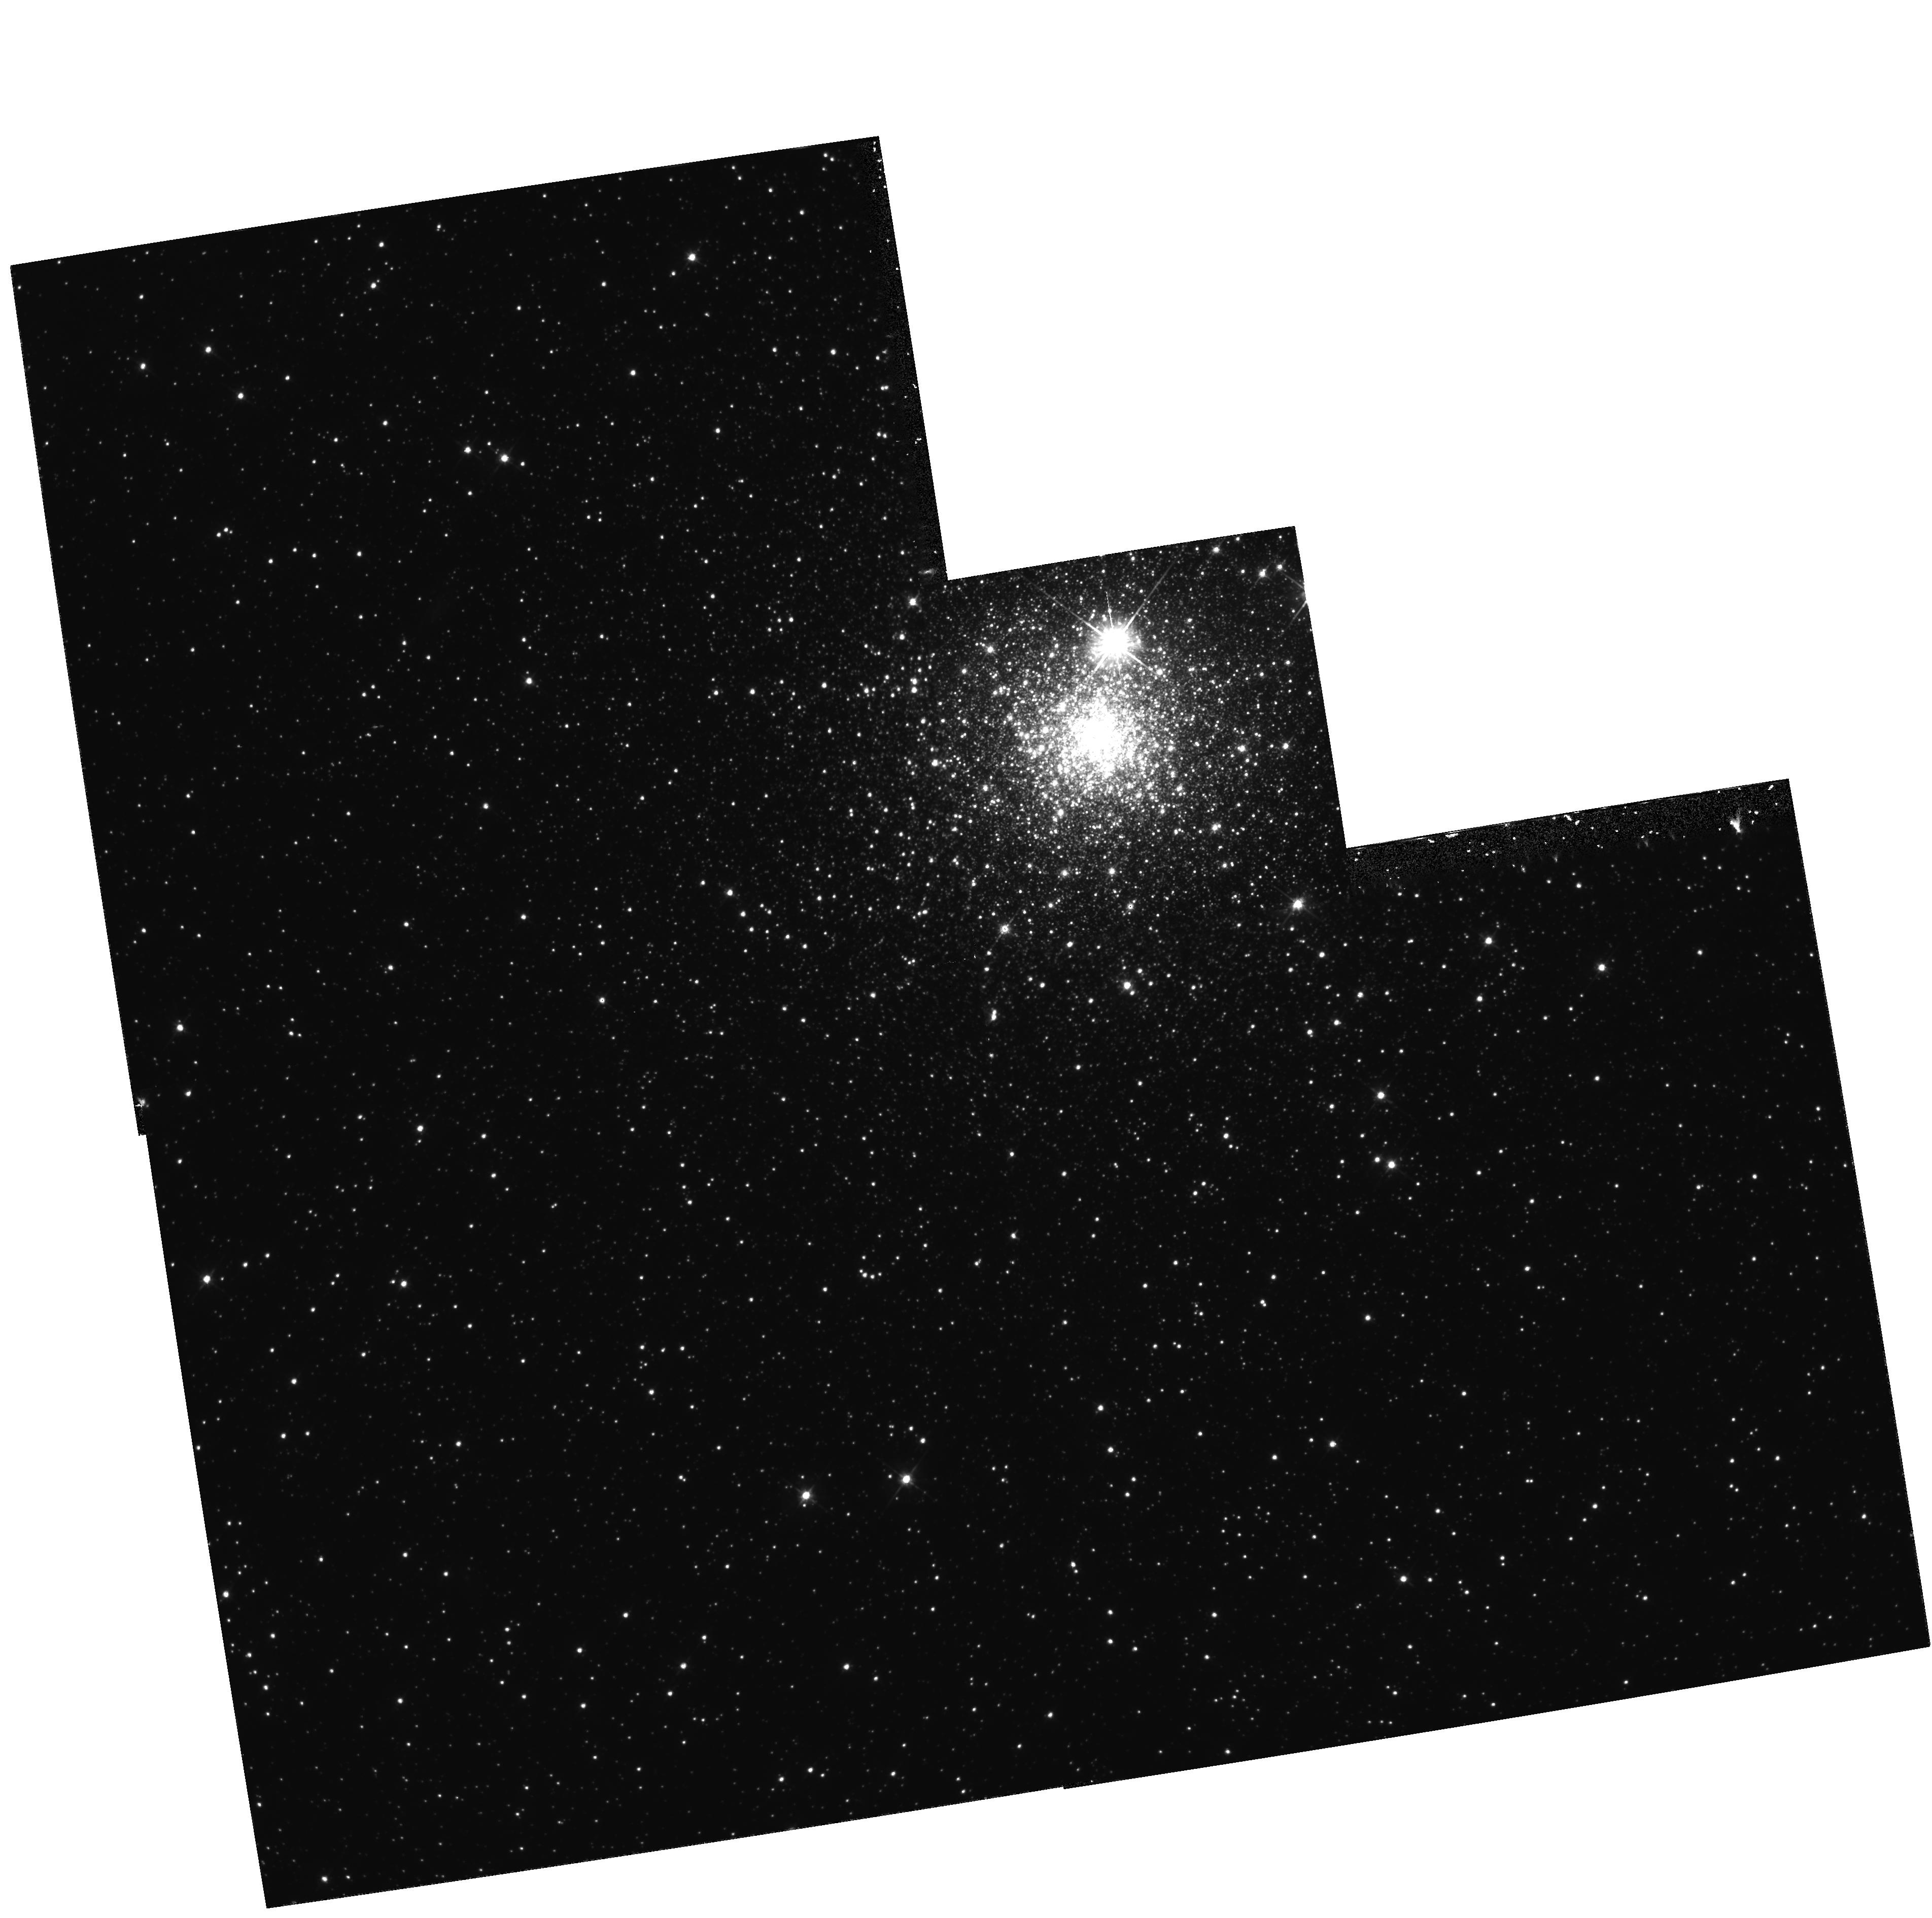
Target: NGC1786. Instrument: WFPC2/PC. Filter: F555W. Exposure: 59 min. Observation ID: hst_5897_02_wfpc2_pc_f555w_u2xj02

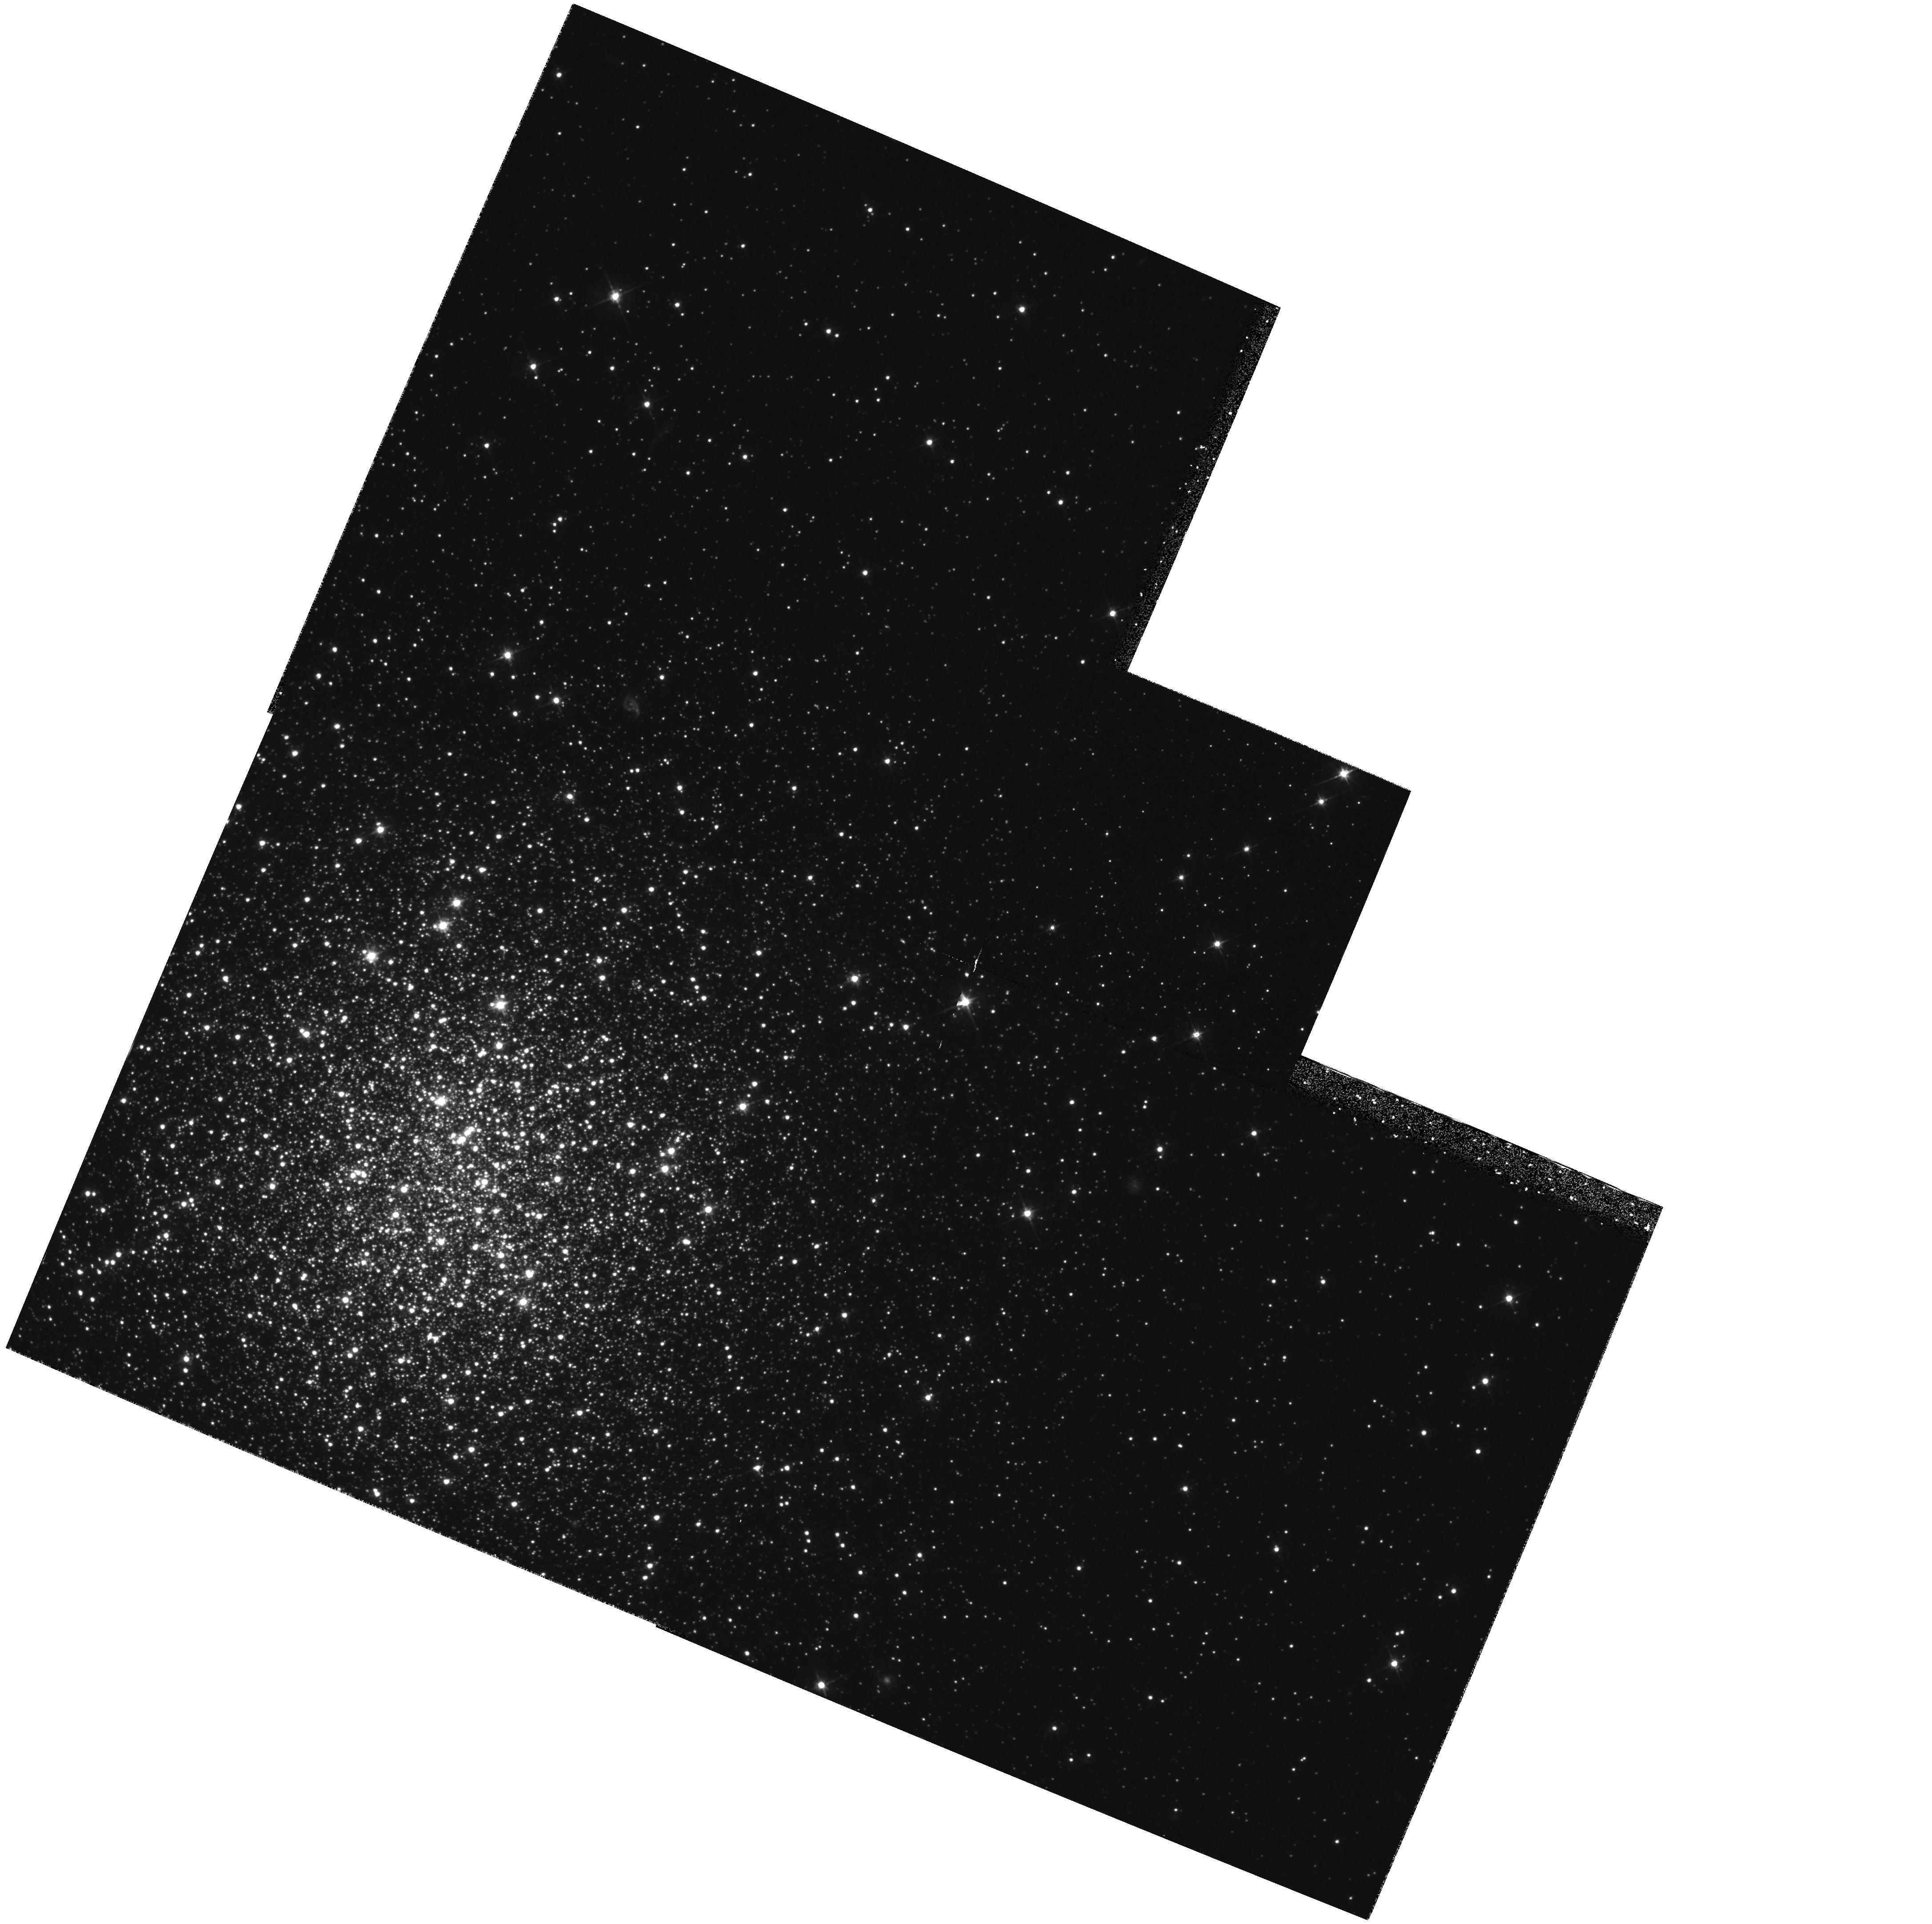
Target: HODGE11. Instrument: WFPC2/PC. Filter: F555W. Exposure: 59 min. Observation ID: hst_5897_03_wfpc2_pc_f555w_u2xj03

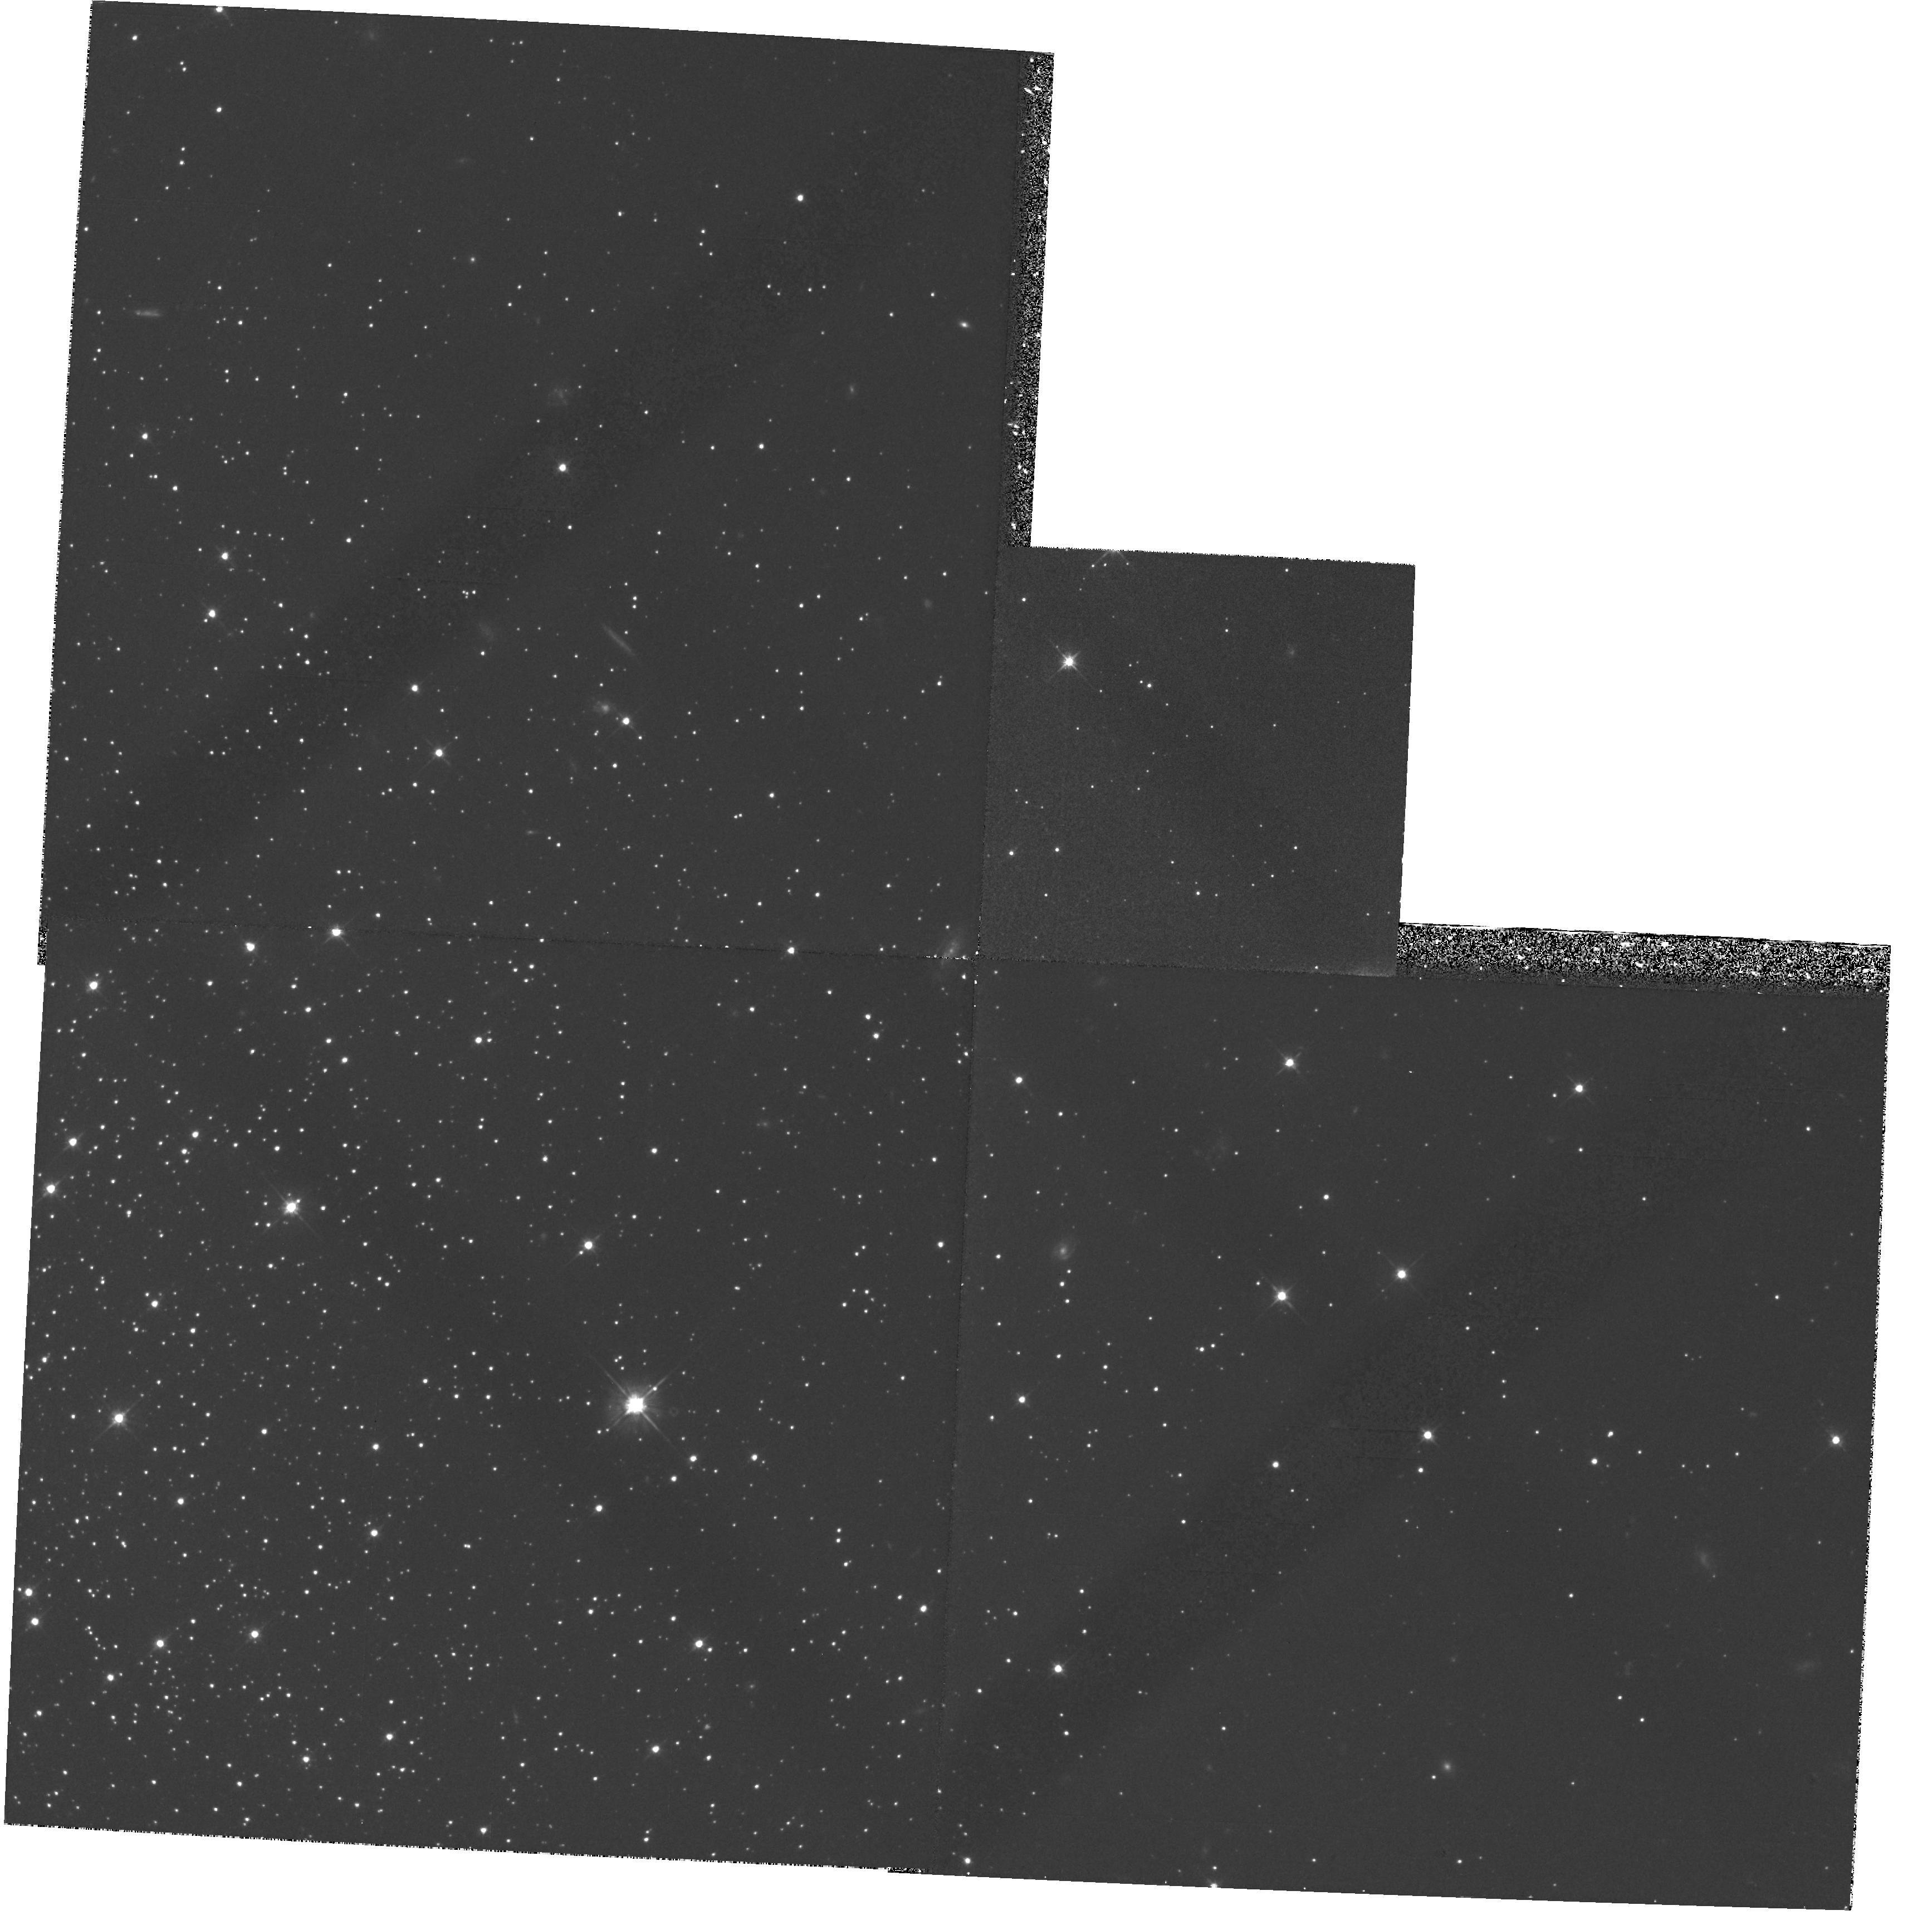
Target: RETICULUM. Instrument: WFPC2/PC. Filter: F555W. Exposure: 59 min. Observation ID: hst_5897_06_wfpc2_pc_f555w_u2xj06

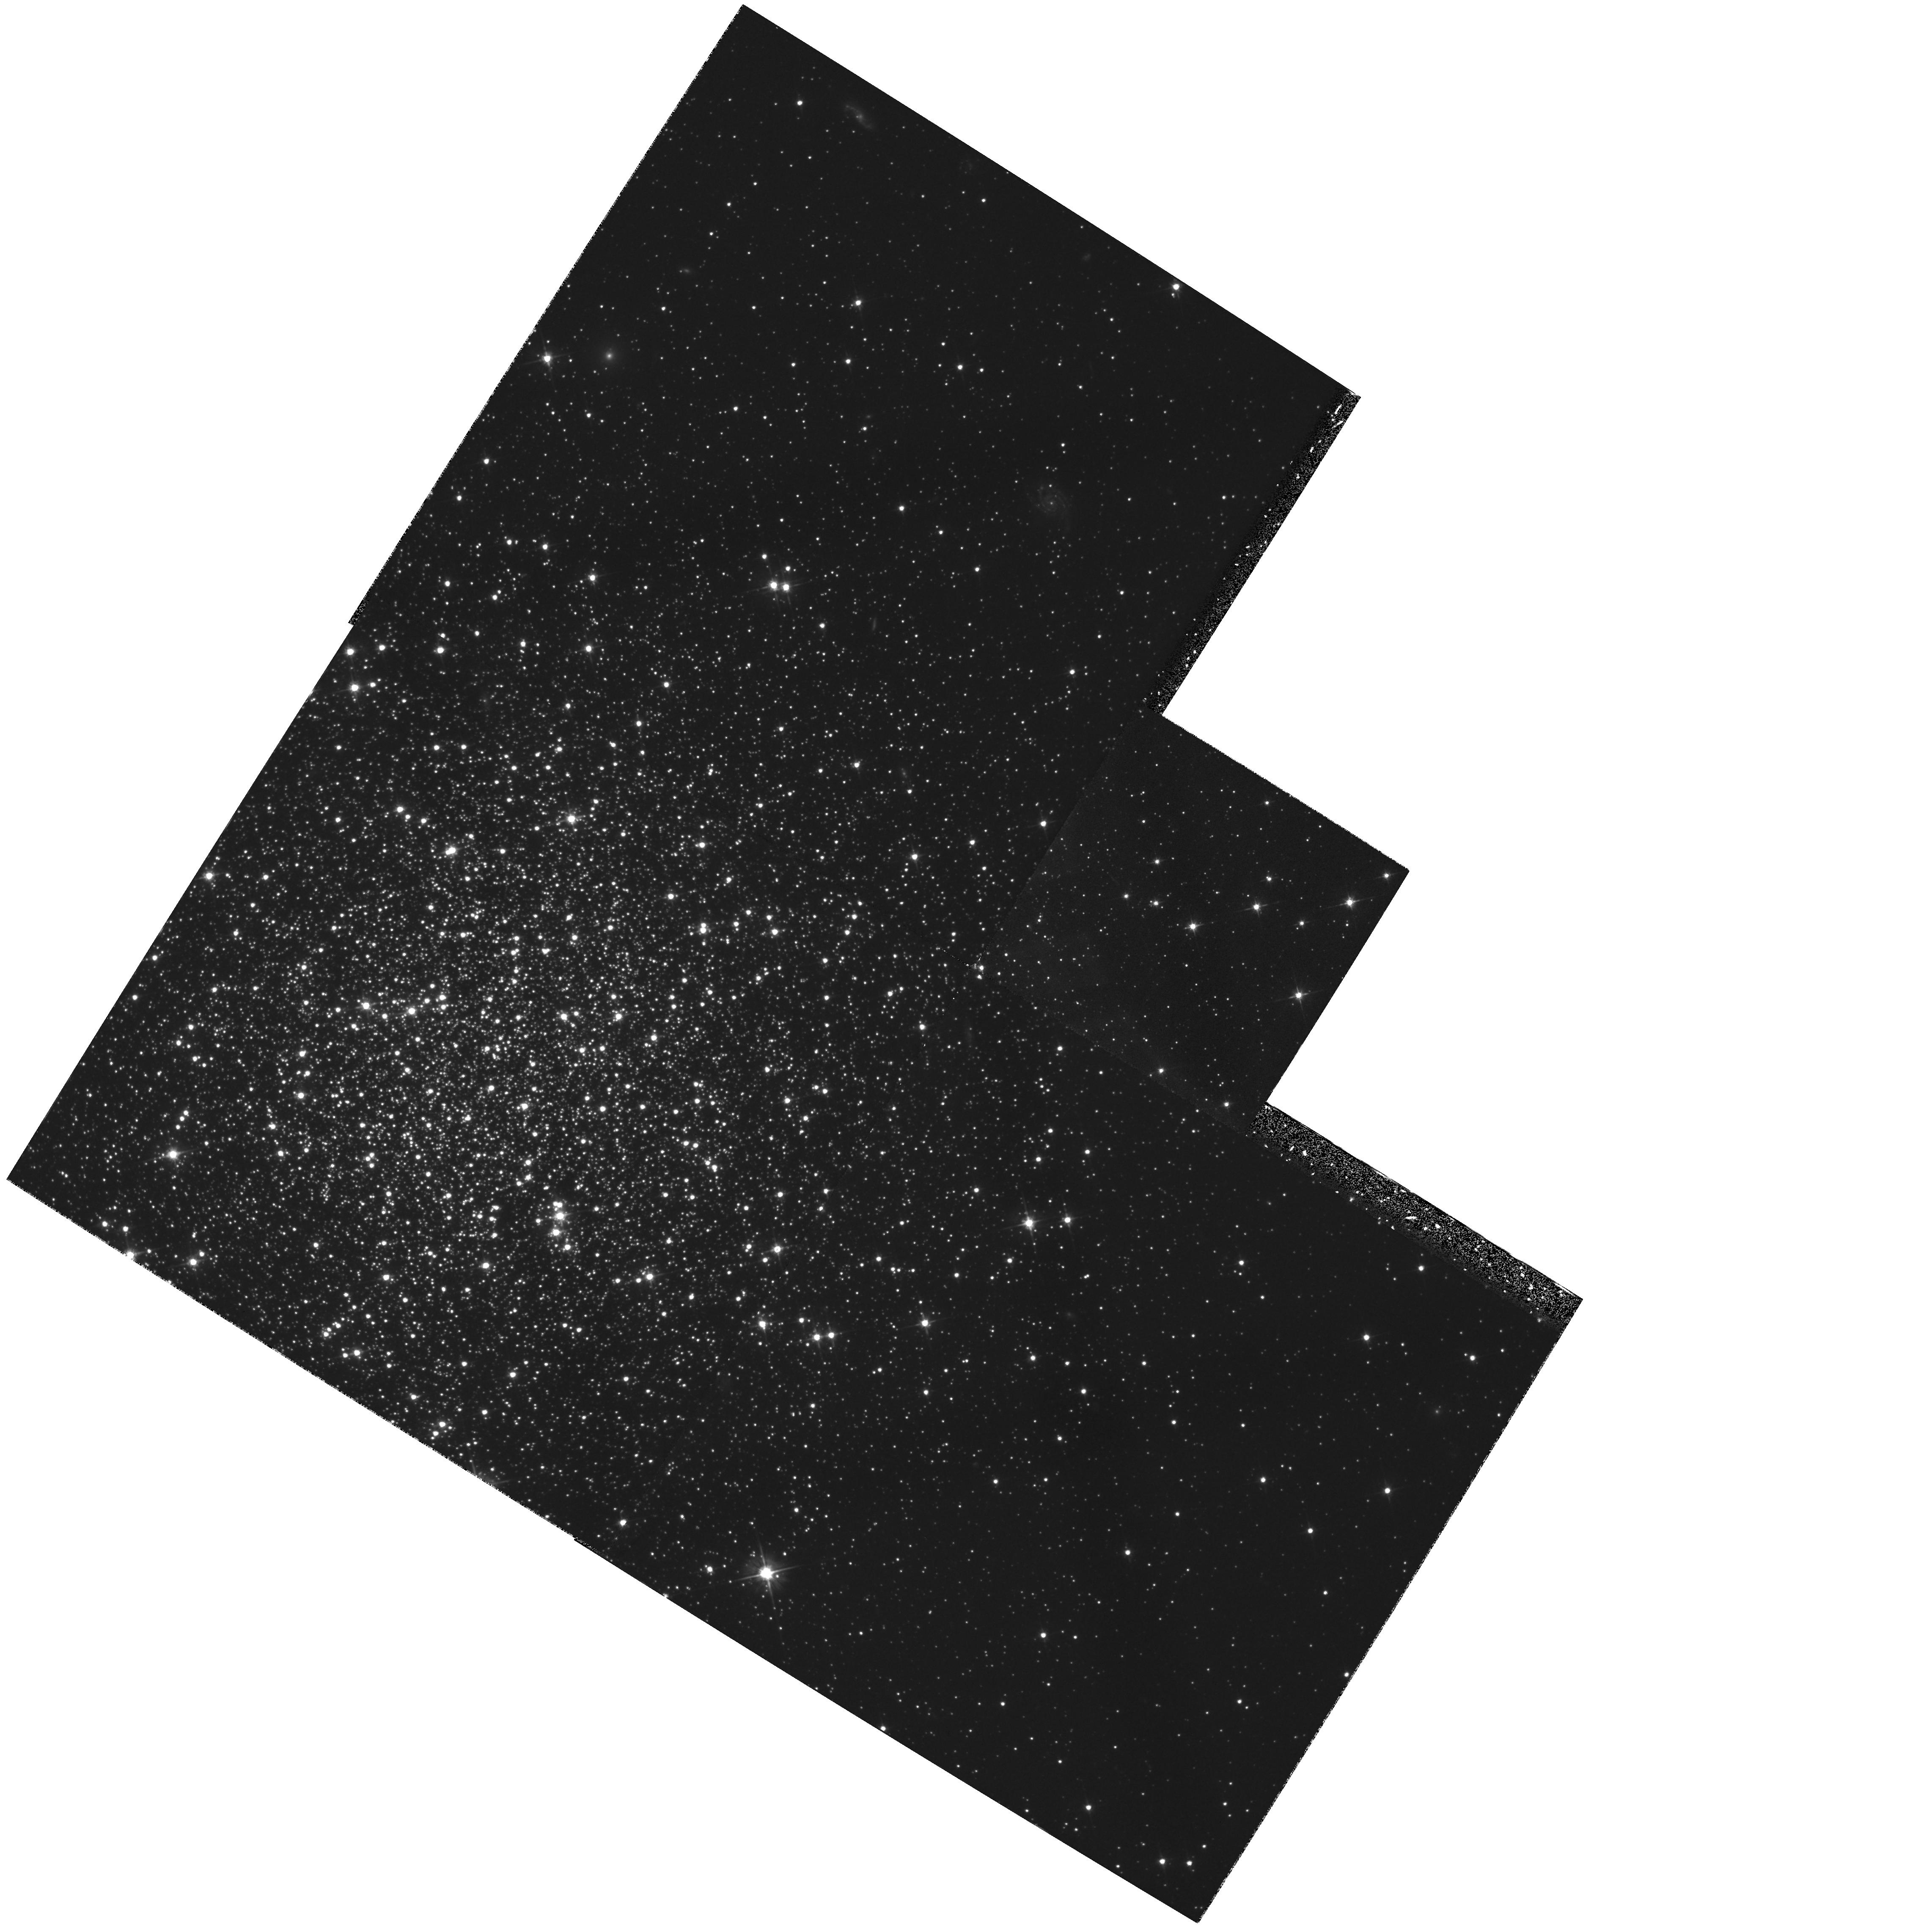
Target: NGC2257. Instrument: WFPC2/PC. Filter: F555W. Exposure: 59 min. Observation ID: hst_5897_05_wfpc2_pc_f555w_u2xj05

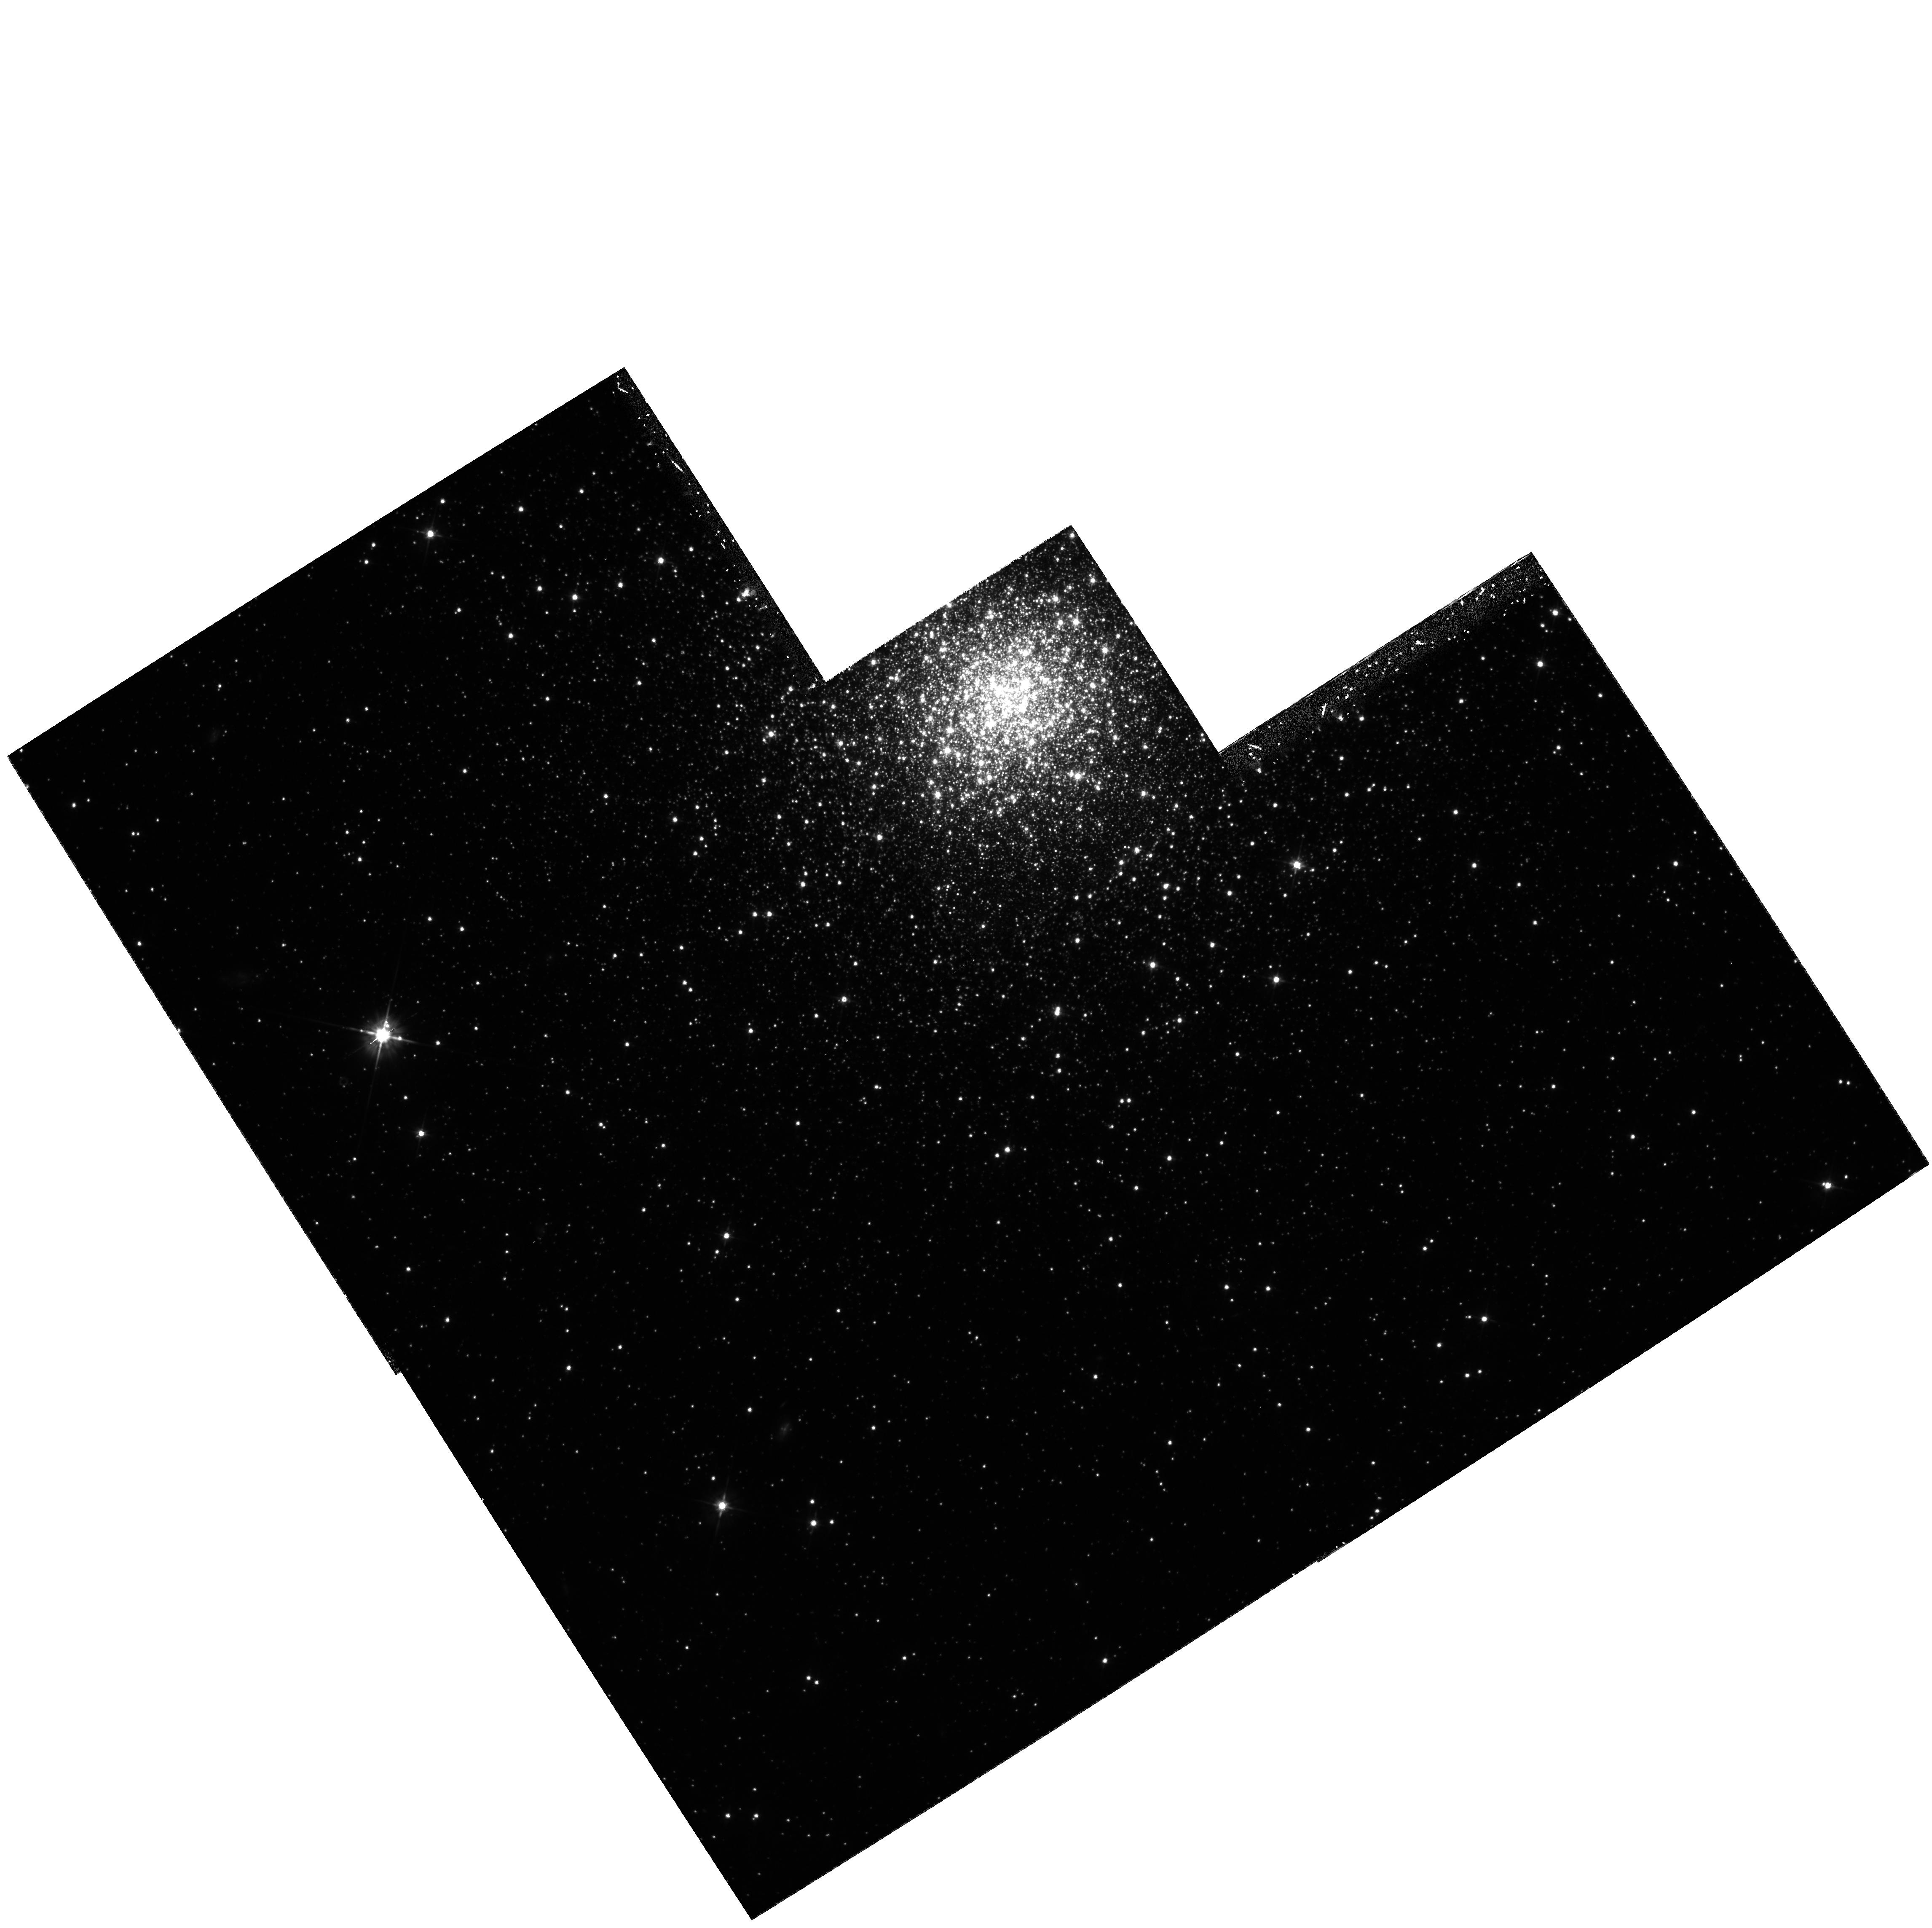
Target: NGC2210. Instrument: WFPC2/PC. Filter: F555W. Exposure: 59 min. Observation ID: hst_5897_04_wfpc2_pc_f555w_u2xj04

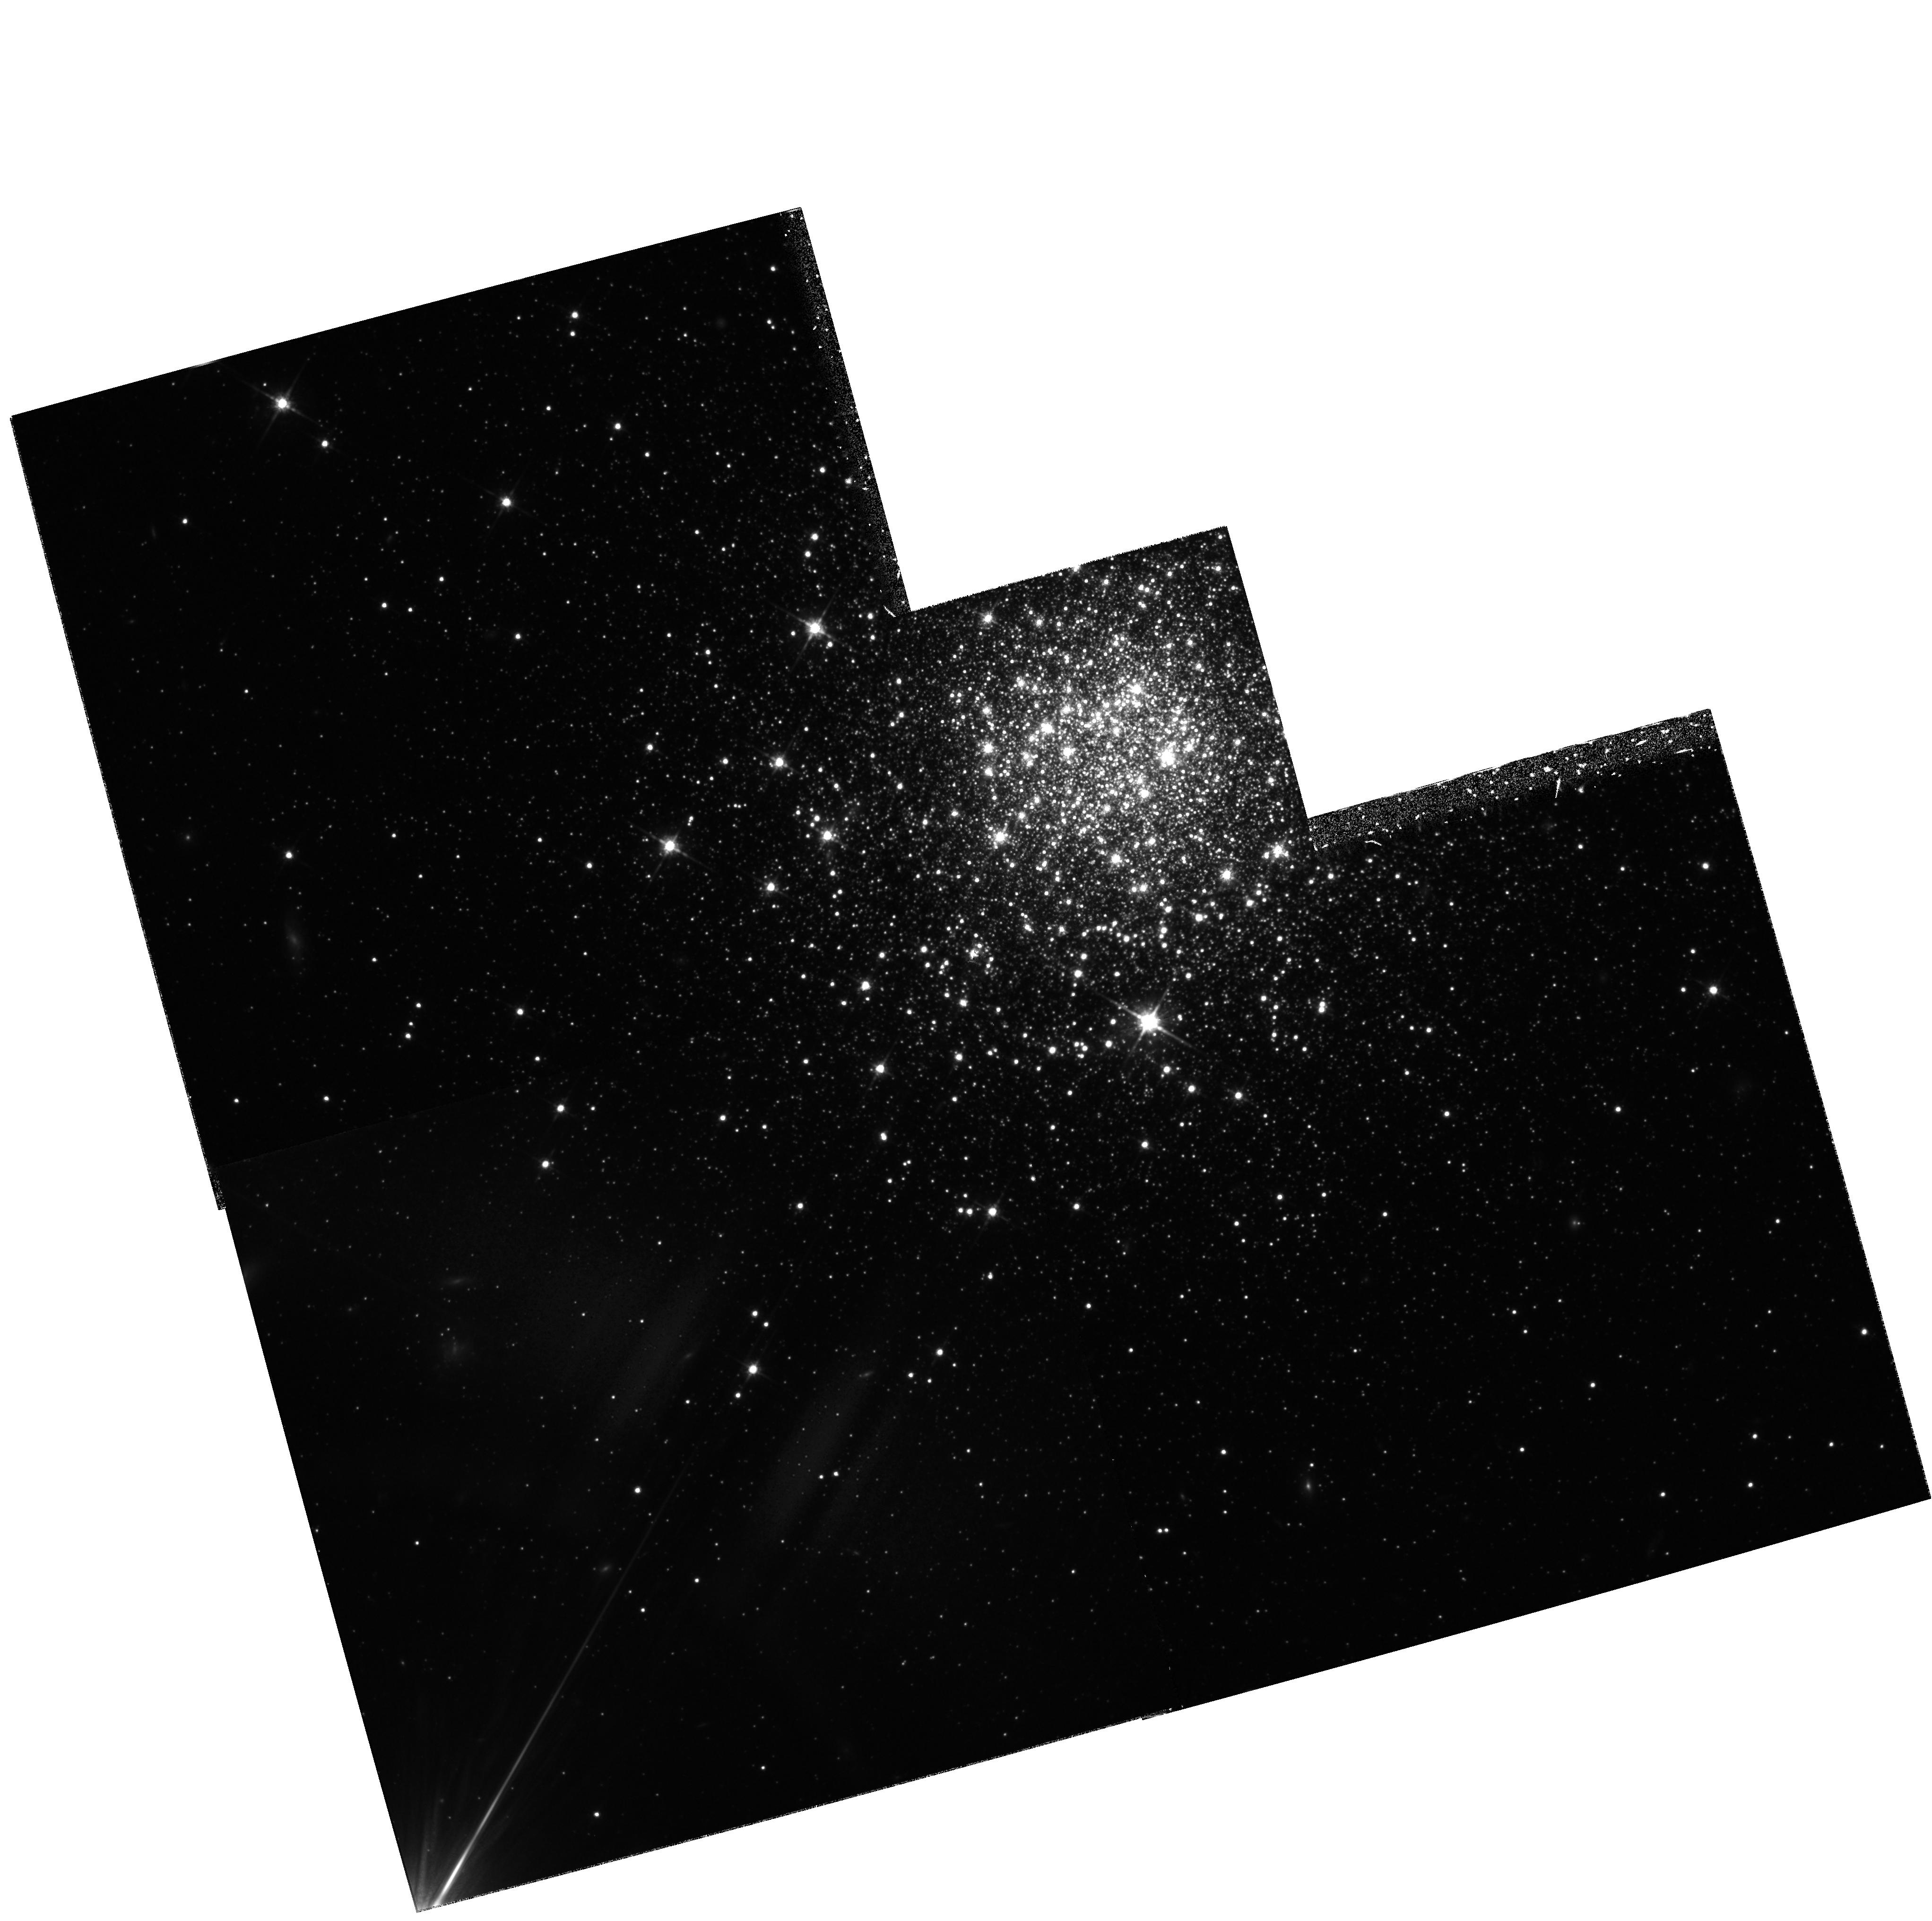
Target: NGC1466. Instrument: WFPC2/PC. Filter: F814W. Exposure: 1.3 h. Observation ID: hst_5897_01_wfpc2_pc_f814w_u2xj01

AGES FOR THE OLDEST STAR CLUSTERS IN THE LARGE MAGELLANIC CLOUD (PI: Bolte, Michael)

We propose WFPC2 observations that will provide color- magnitude diagrams reaching to below the main-sequence turnoffs in 7 of the oldest star clusters in the Large Magellanic Cloud (LMC)Null. These data will allow a direct comparison of the ages of these clusters with those of Milky Way globular clusters. The primary goals are: a) to determine if the initial bursts of star formation occurred at the same time in both galaxies, and b) to determine if all of the clusters in the LMC with Fe/H<-1.7 have the same ages (indicating that the first epoch of star formation in the LMC occurred during a free-fall collapse), or if they have a range in ages (indicating a non-monolithic collapse or possibly a series of mergers that formed the LMC)Null. Our Cycle 4 observations of globular clusters in the outer halo of the Milky Way demonstrate that the proposed LMC observations are straightforward for HST, even though impossible from the ground. For the first time, we be able to make a direct comparison of the ages of the ancestral components of two galaxies of widely differing mass and Hubble type.